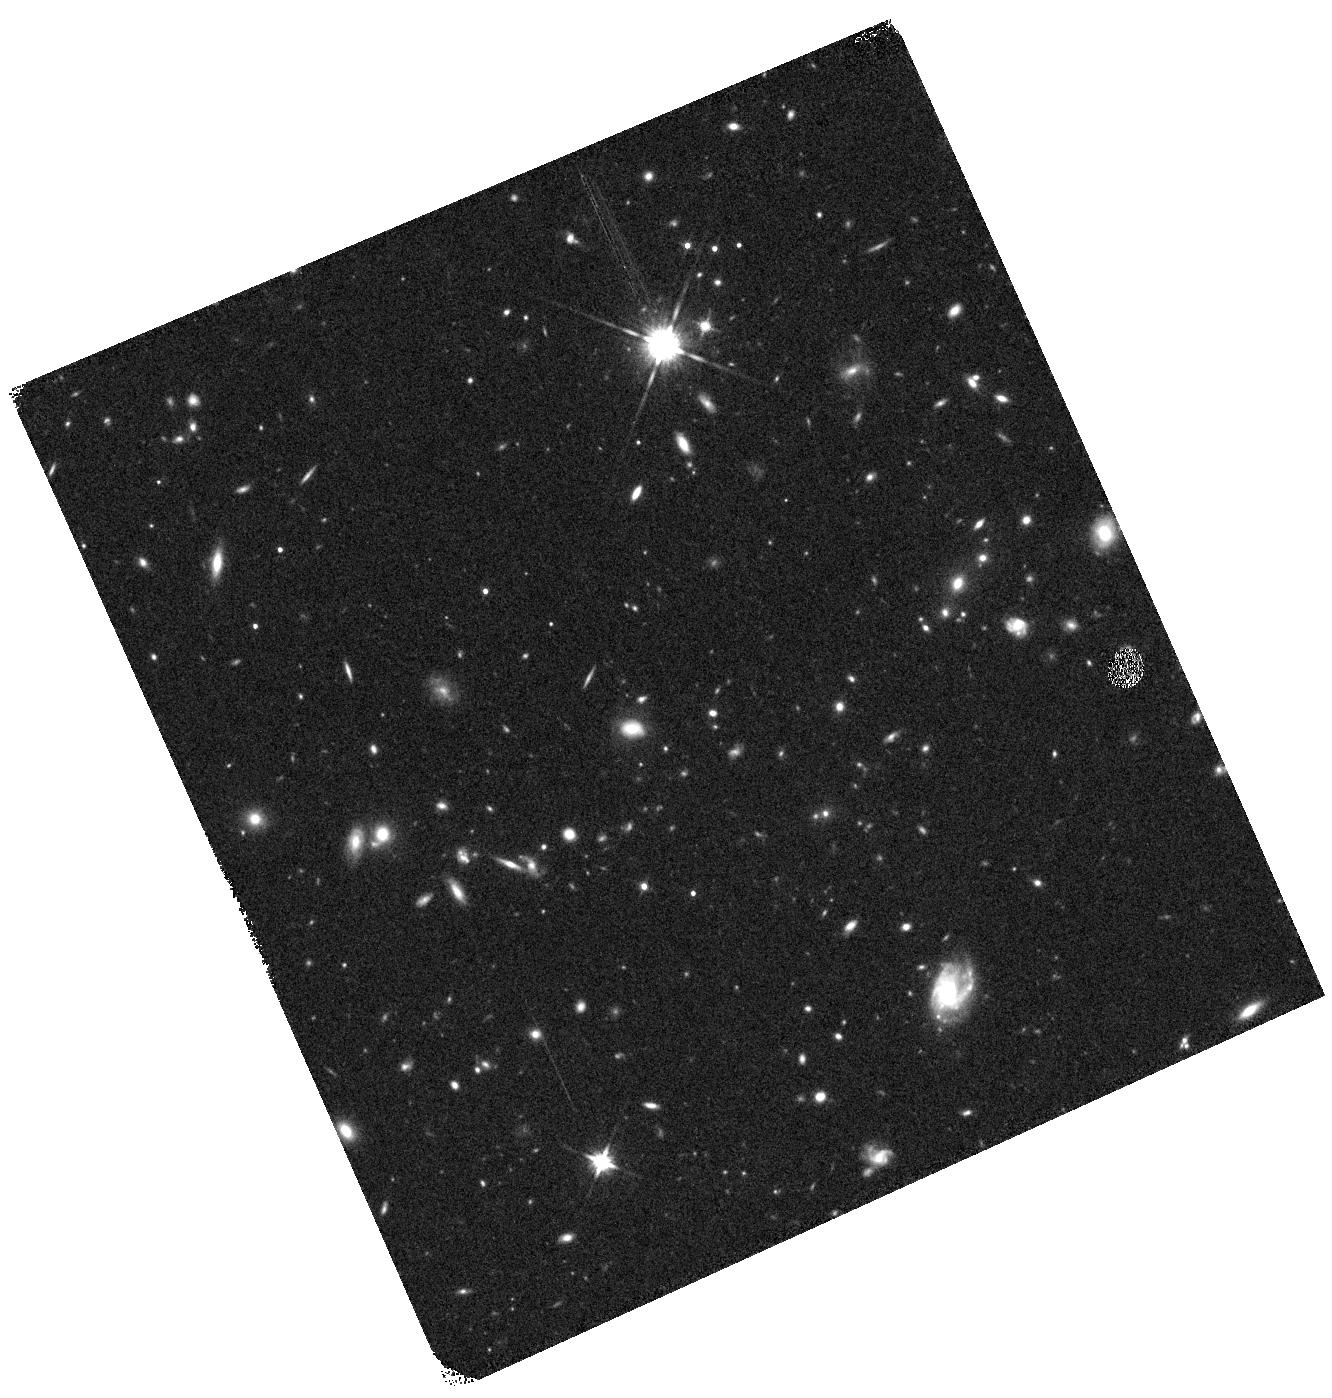
Target: A611RING. Instrument: WFC3/IR. Filter: F140W. Exposure: 8 min. Observation ID: hst_13411_01_wfc3_ir_f140w_ic9801

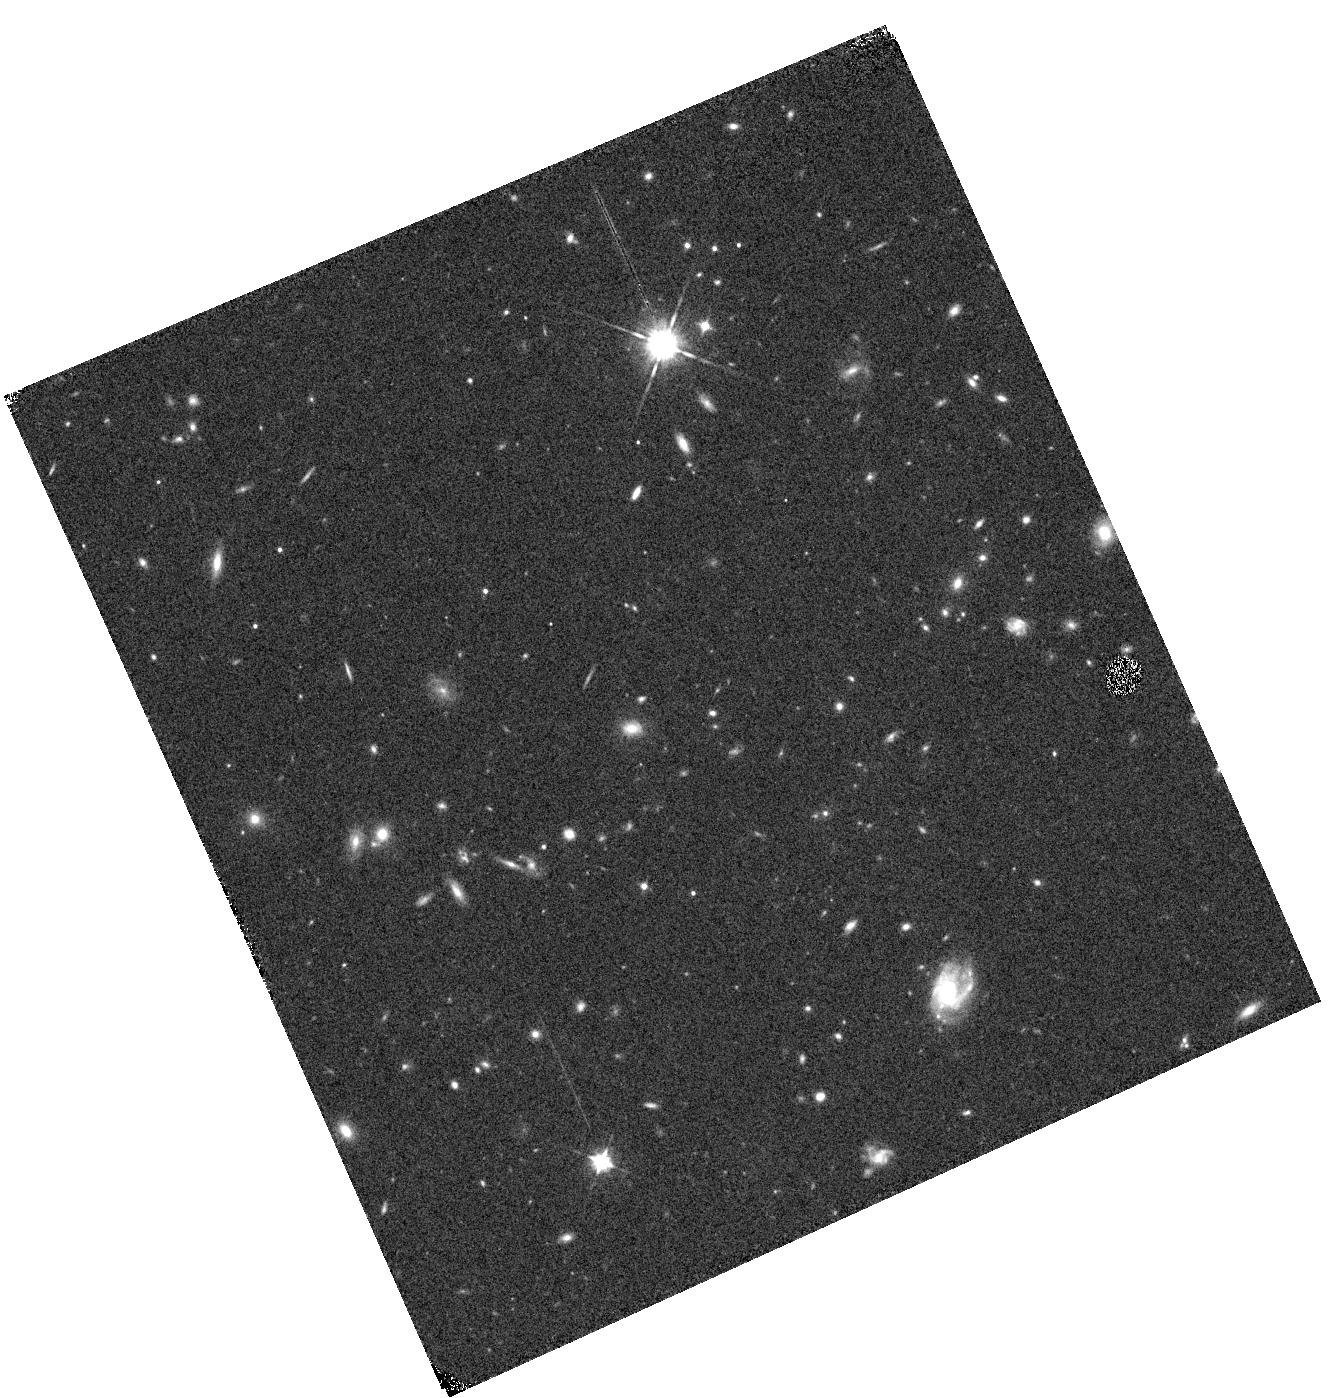
Target: A611RING. Instrument: WFC3/IR. Filter: F105W. Exposure: 6 min. Observation ID: hst_13411_01_wfc3_ir_f105w_ic9801

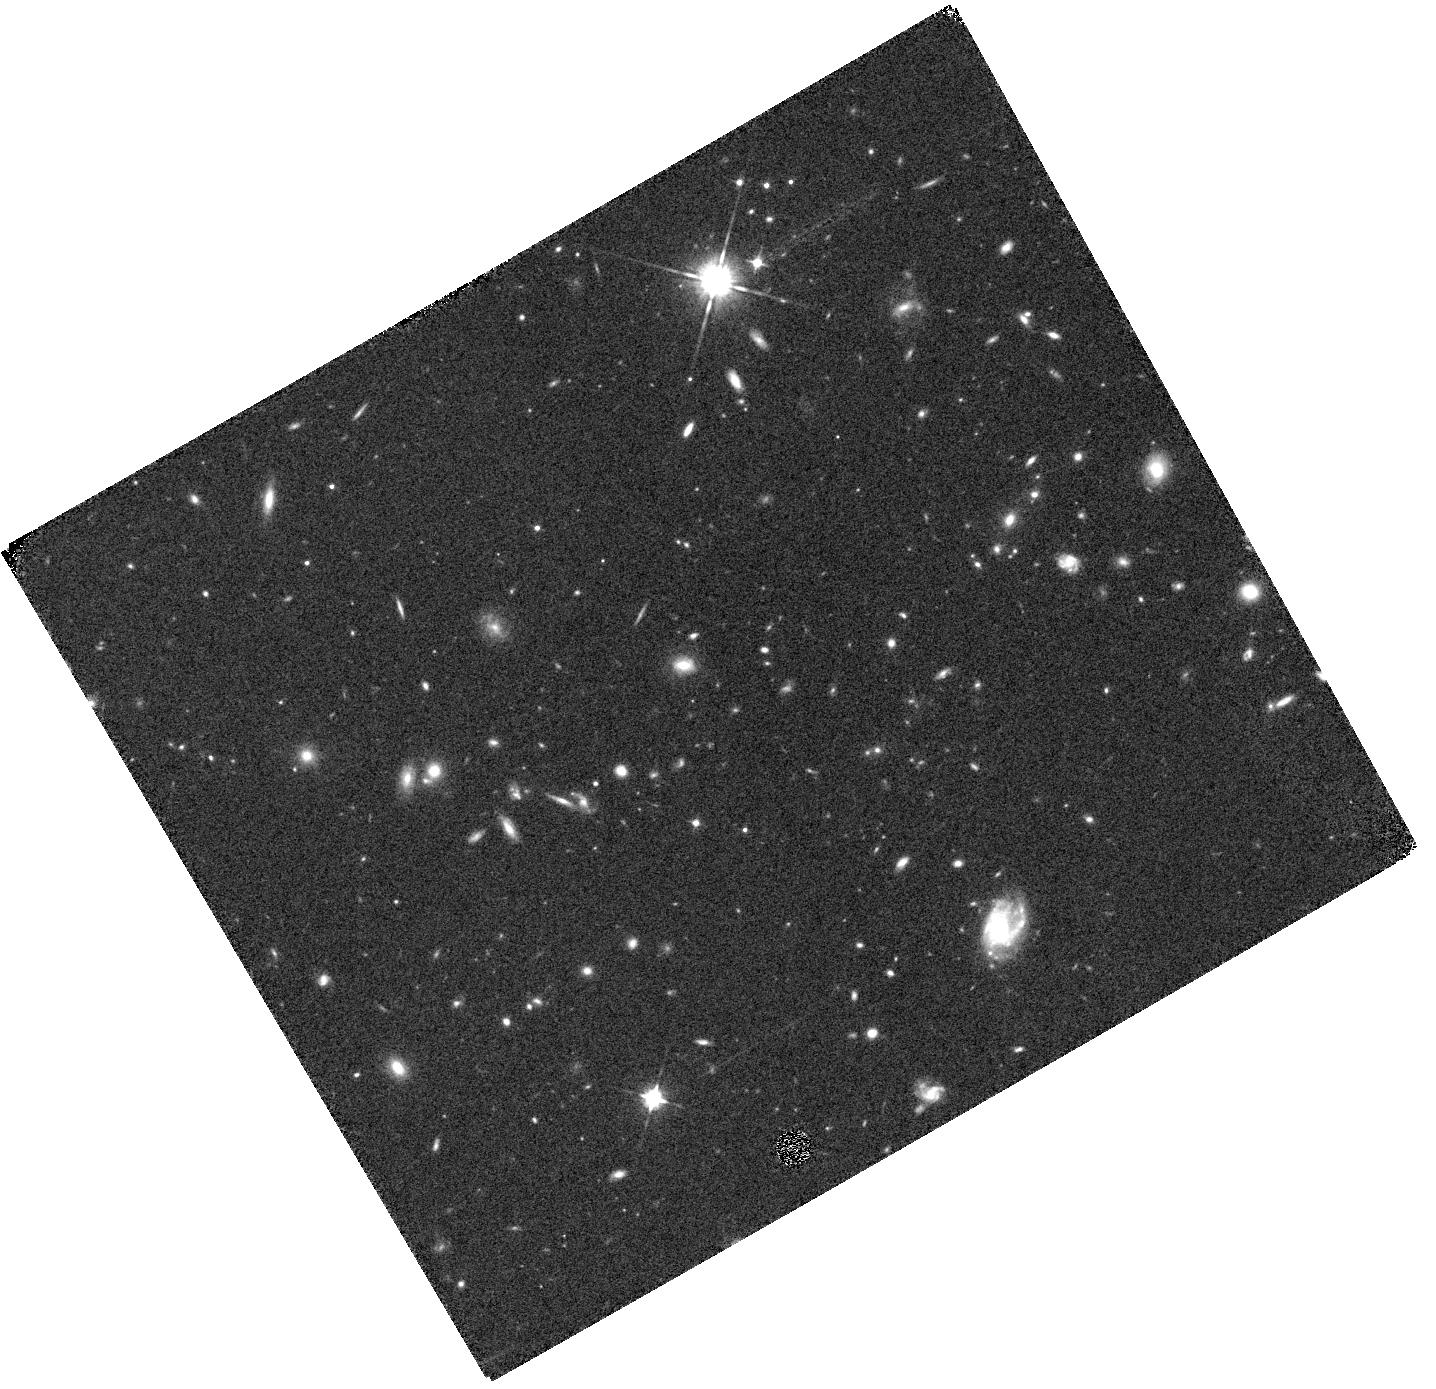
Target: A611RING. Instrument: WFC3/IR. Filter: F105W. Exposure: 14 min. Observation ID: hst_13411_03_wfc3_ir_f105w_ic9803

Dissecting the intensely star-forming clumps in a z ~ 2 Einstein Ring (PI: Rujopakarn, Wiphu)

Clumps of star formation spreading widely in galactic disks are common features of star-forming galaxies at 1 < z < 3. This is the epoch when galaxy assembly activities peaked. These clumps could represent a pathway through which a majority of the stellar mass in the Universe was formed; understanding their formation and evolution is central to our understanding of galaxy evolution. However, the intensely star-forming clumps in disk galaxies at z ~ 2 have rarely been studied. Each of these clumps is forming stars in situ at a rate comparable to the most luminous merger-triggered starbursts in the local Universe. They are thus unique test cases to study the mechanism that drives intense star formation at z ~ 2. We propose WFC3 near-IR imaging and spatially-resolved spectroscopy of a gravitationally lensed, kinematically ordered, vigorously star-forming galaxy at z = 1.885 with physical resolutions up to 40 pc. This galaxy contains two luminous clumps that are forming stars at the rates of 100 solar mass/yr/clump. Spatially-resolved map of star formation from HST provides the most critical missing piece to interpret our existing observations of this galaxy in far-IR, CO emission lines, and radio continuum. We will probe the frontier research areas in z ~ 2 star formation, particularly the spatially-resolved star formation laws and dynamics of cold and ionized gases, which have never been probed at this spatial resolution. Our proposed observations will provide a benchmark against which to interpret the structures of vigorous star-forming clumps in general. This object can therefore have a unique impact on our understanding of the star-forming modes that dominate at z ~ 2.